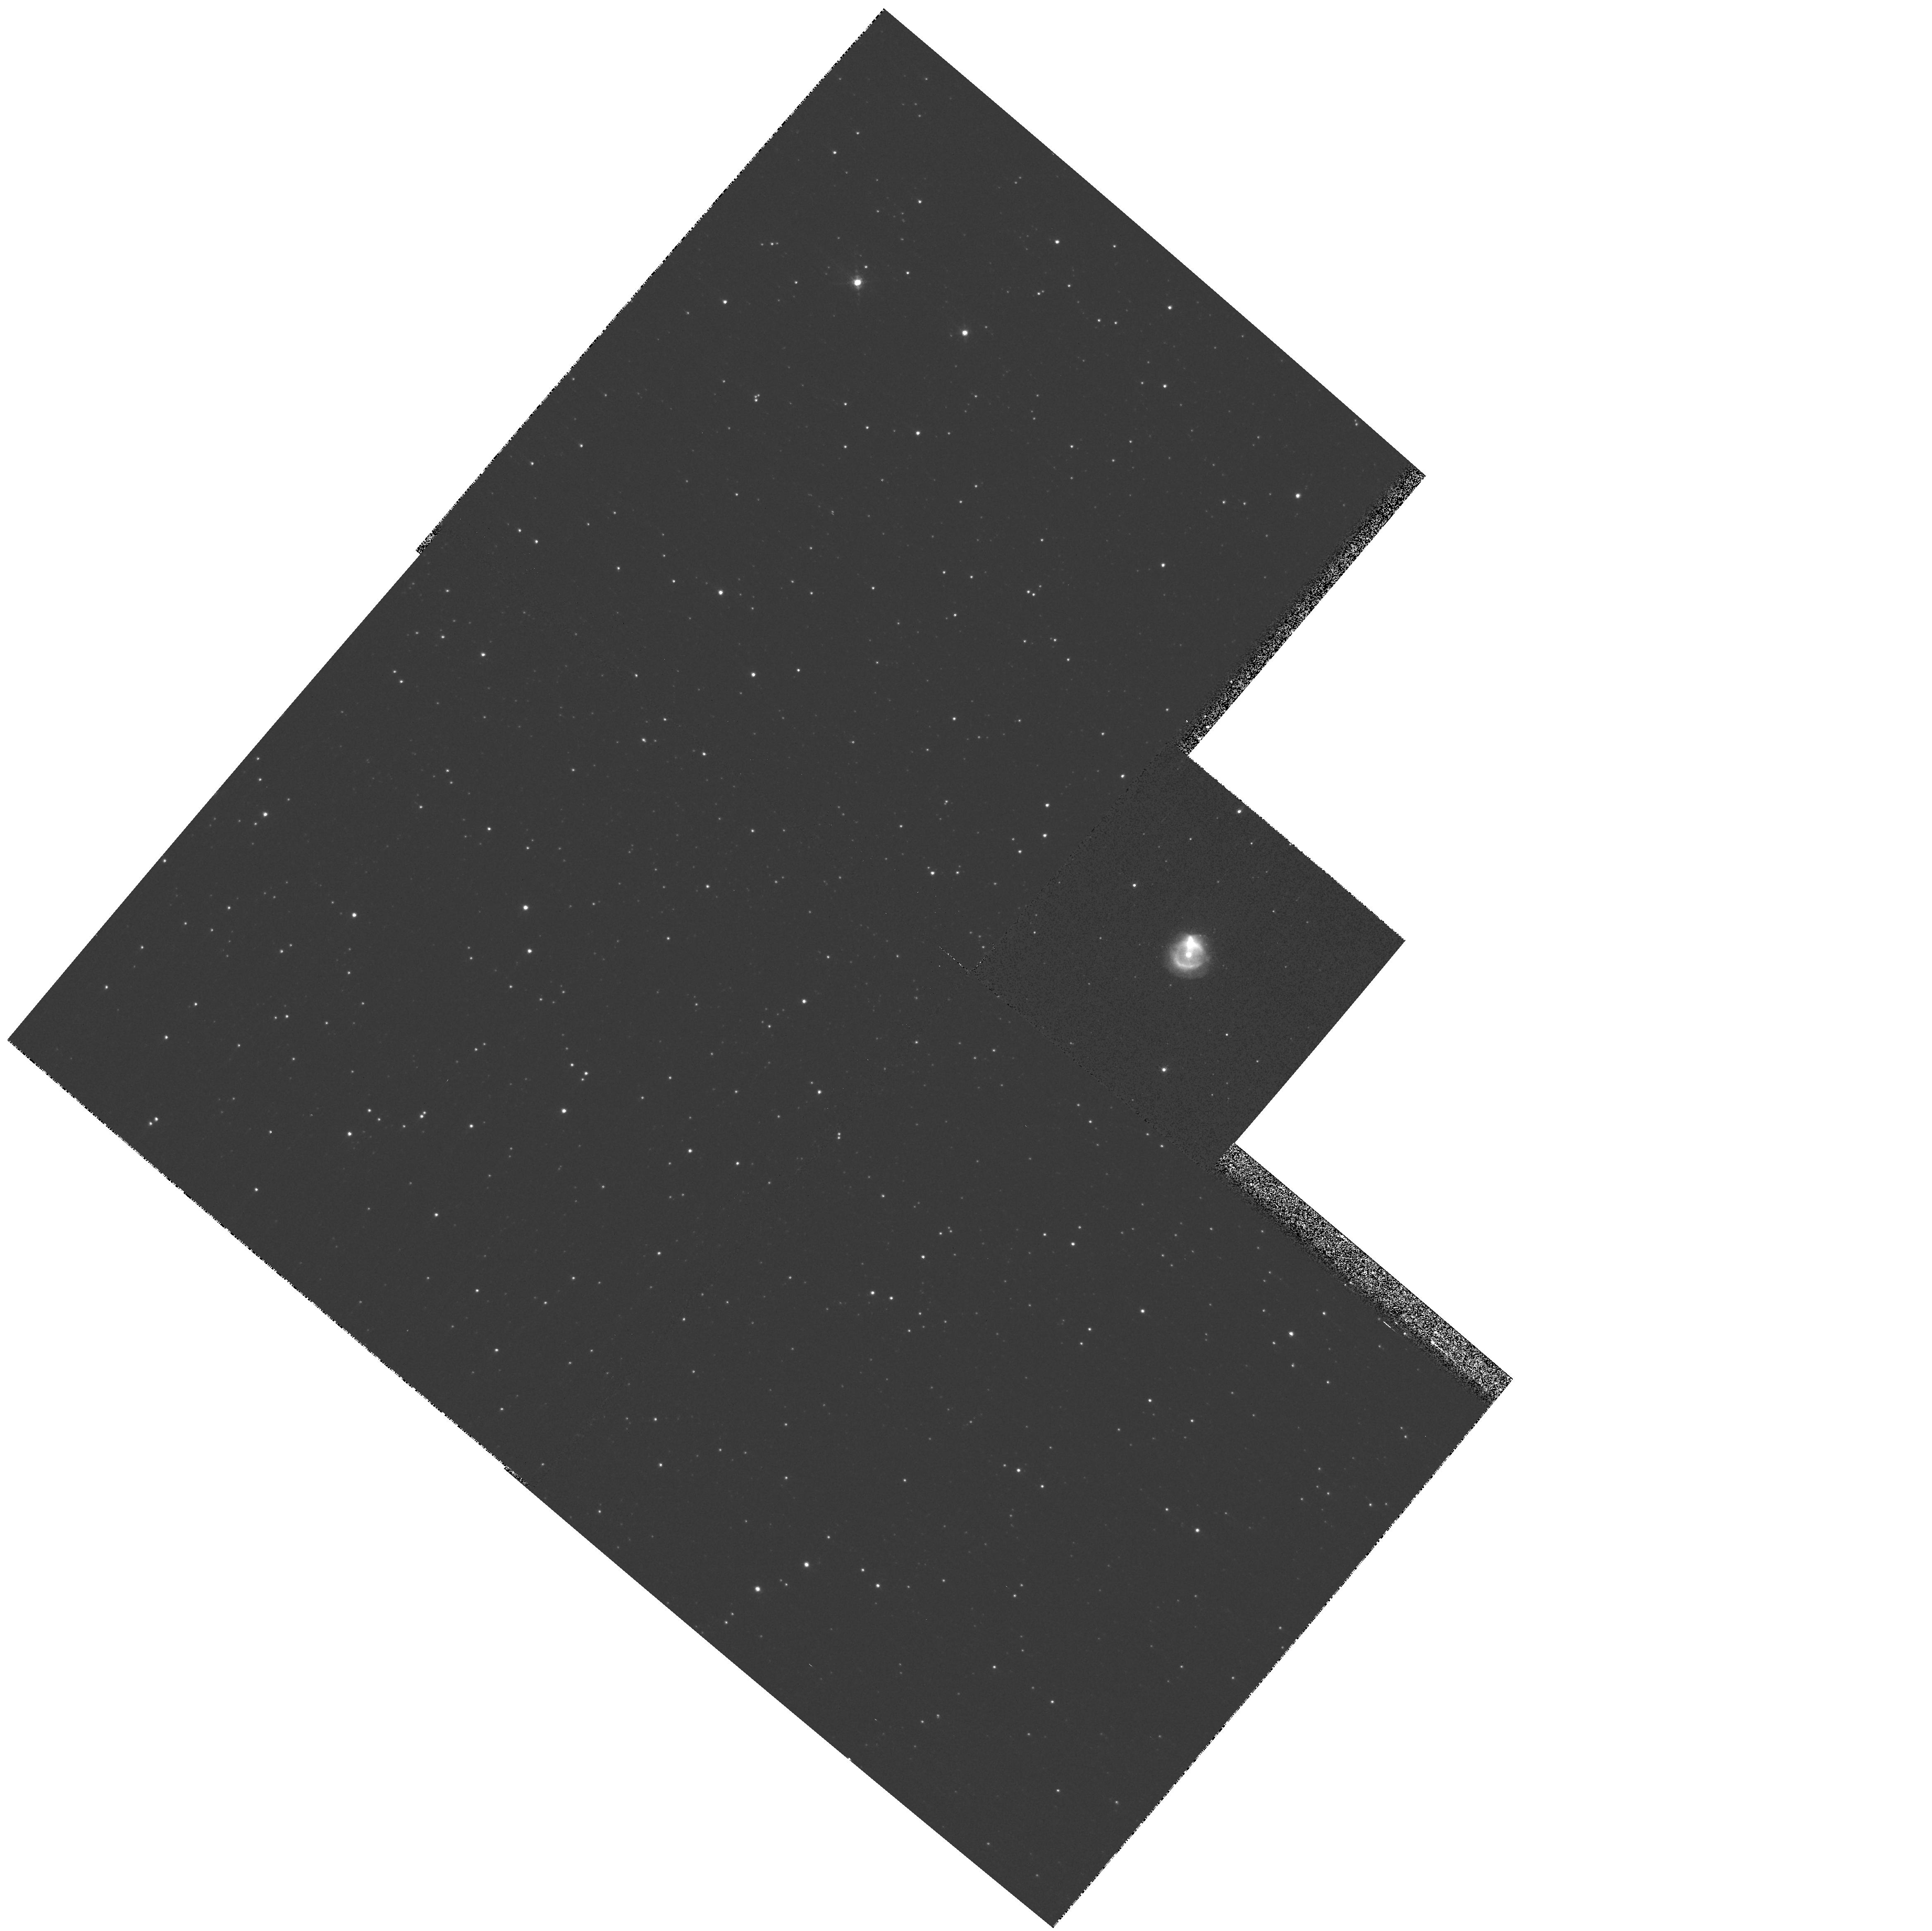
Target: PNG004.0-03.0
Instrument: WFPC2/PC
Filter: F656N
Exposure: 3 min
Observation ID: hst_9356_59_wfpc2_pc_f656n_u6mg59

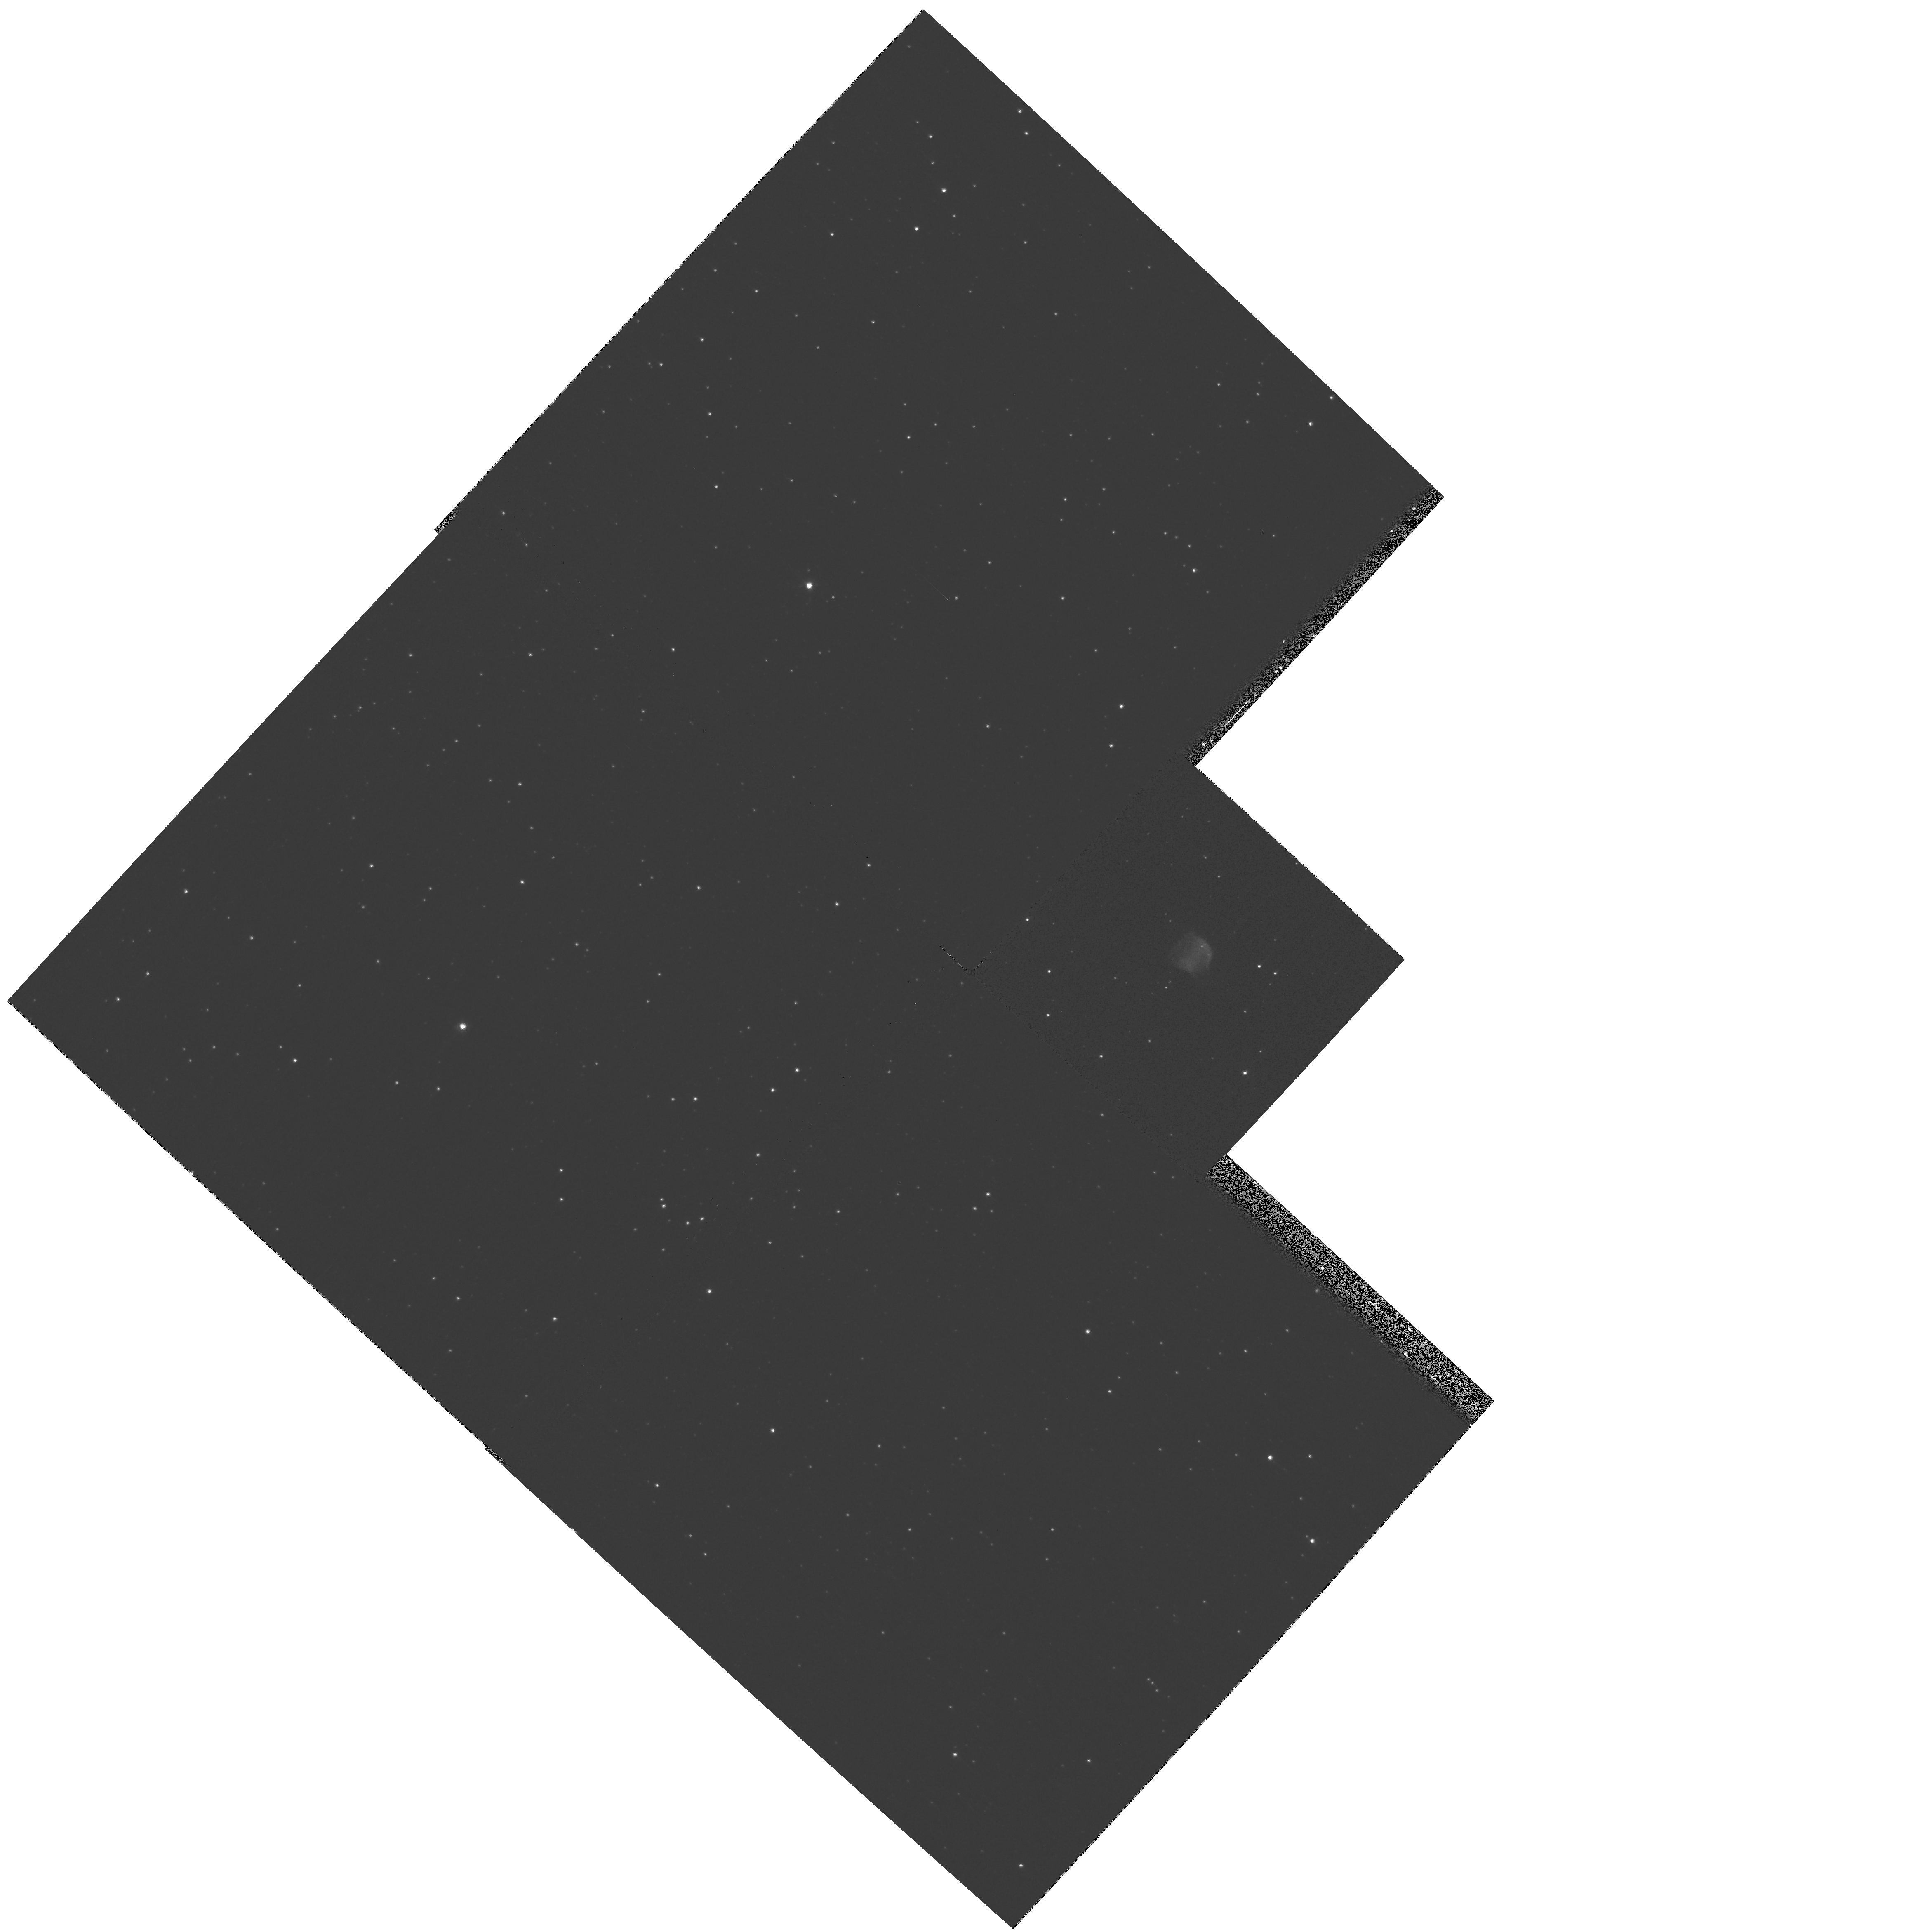
Target: PNG356.1-03.3
Instrument: WFPC2/PC
Filter: F656N
Exposure: 5 min
Observation ID: hst_9356_34_wfpc2_pc_f656n_u6mg34

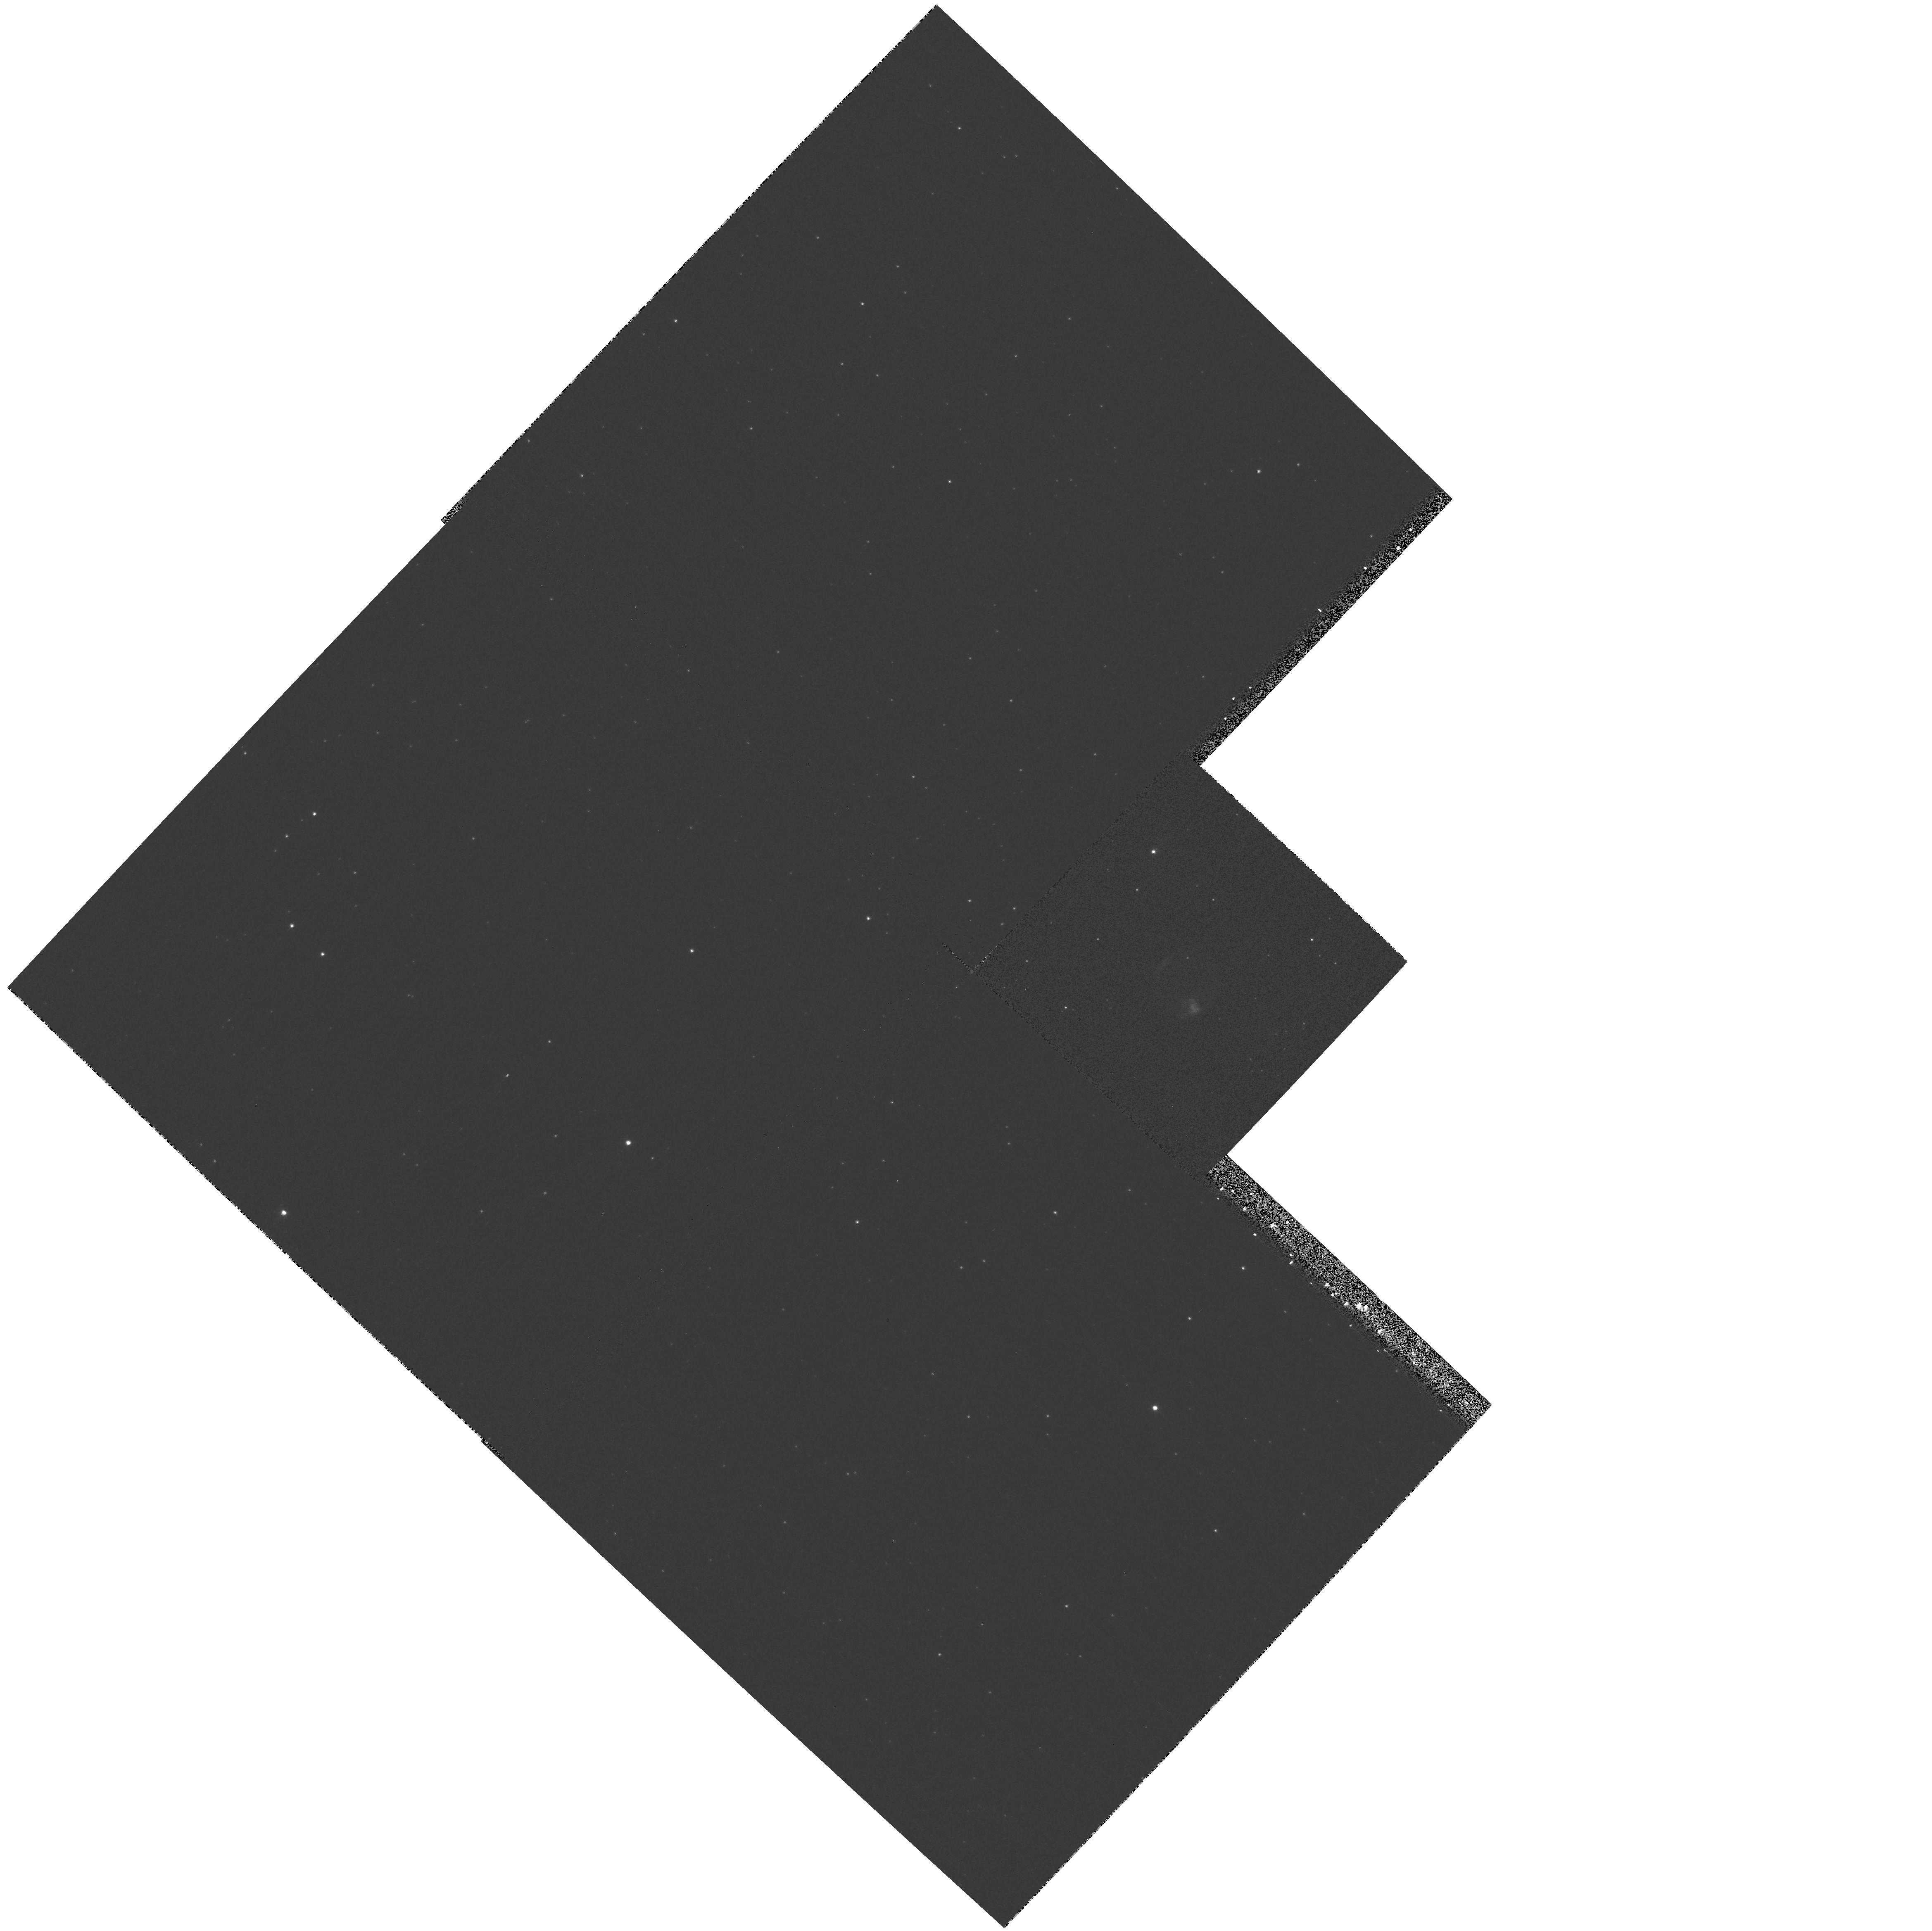
Target: PNG003.9-03.1
Instrument: WFPC2/PC
Filter: F502N
Exposure: 5 min
Observation ID: hst_9356_17_wfpc2_pc_f502n_u6mg17

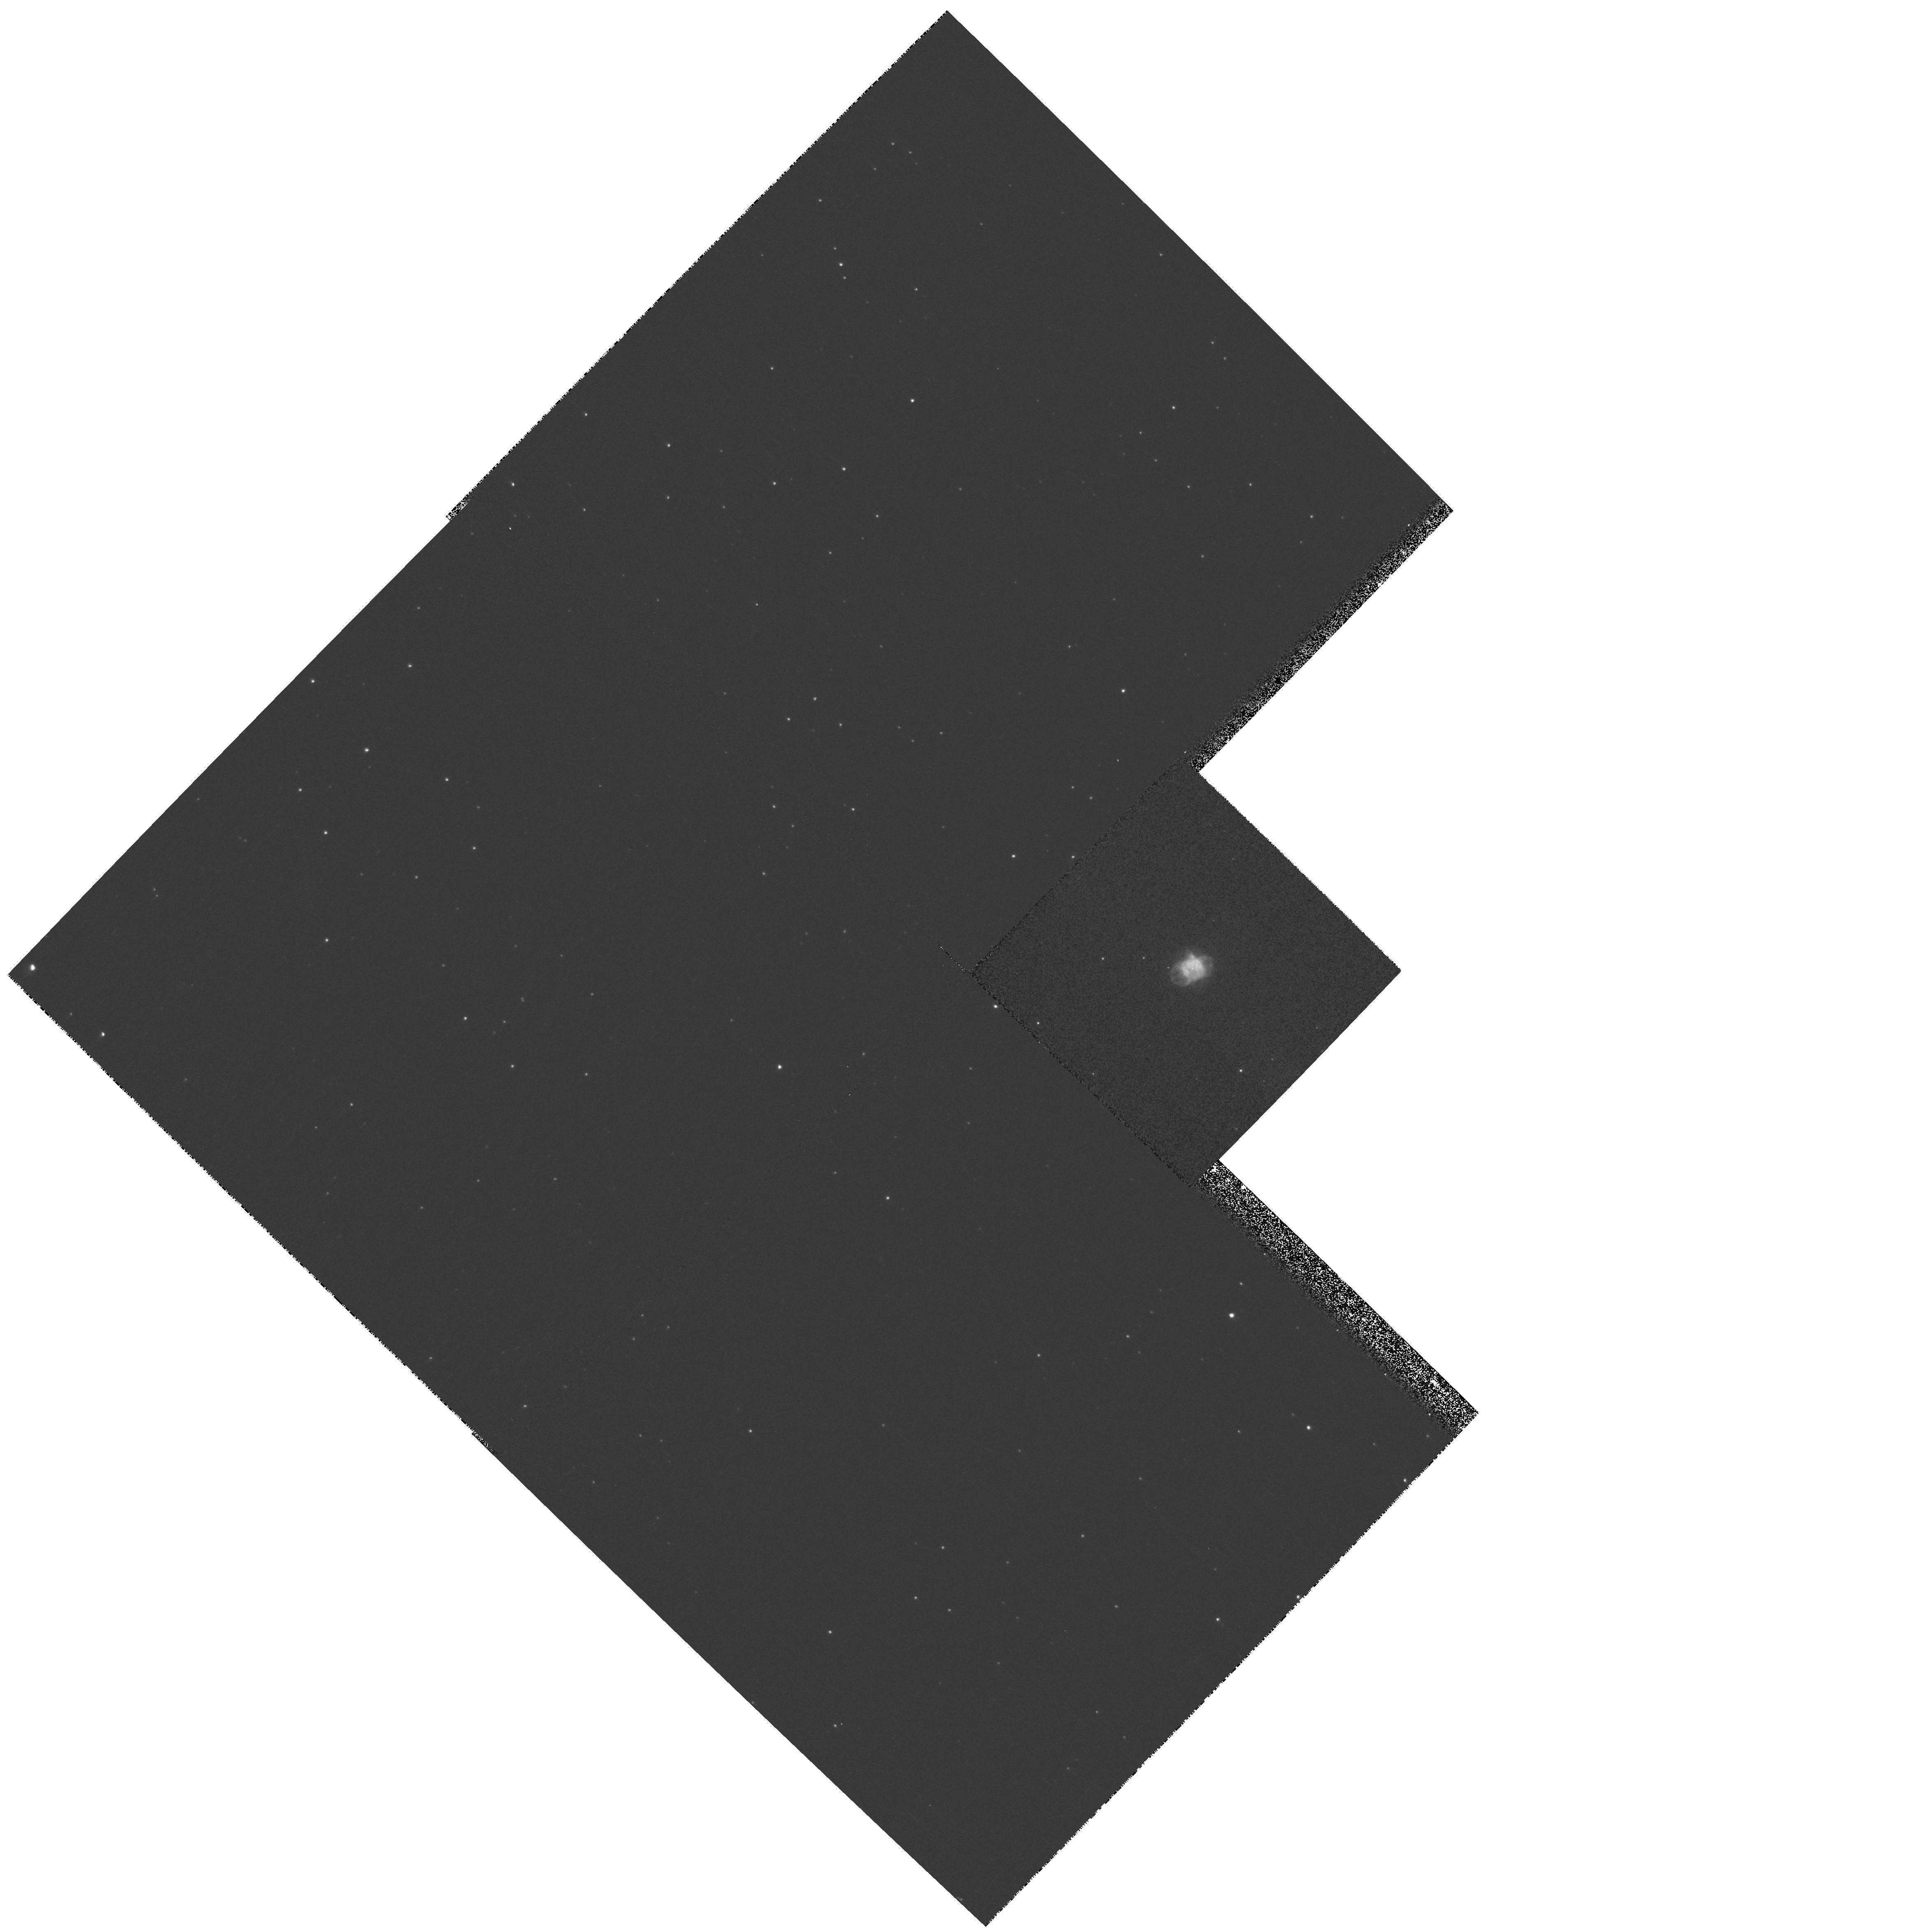
Target: PNG006.3+04.4
Instrument: WFPC2/PC
Filter: F656N
Exposure: 5 min
Observation ID: hst_9356_60_wfpc2_pc_f656n_u6mg60

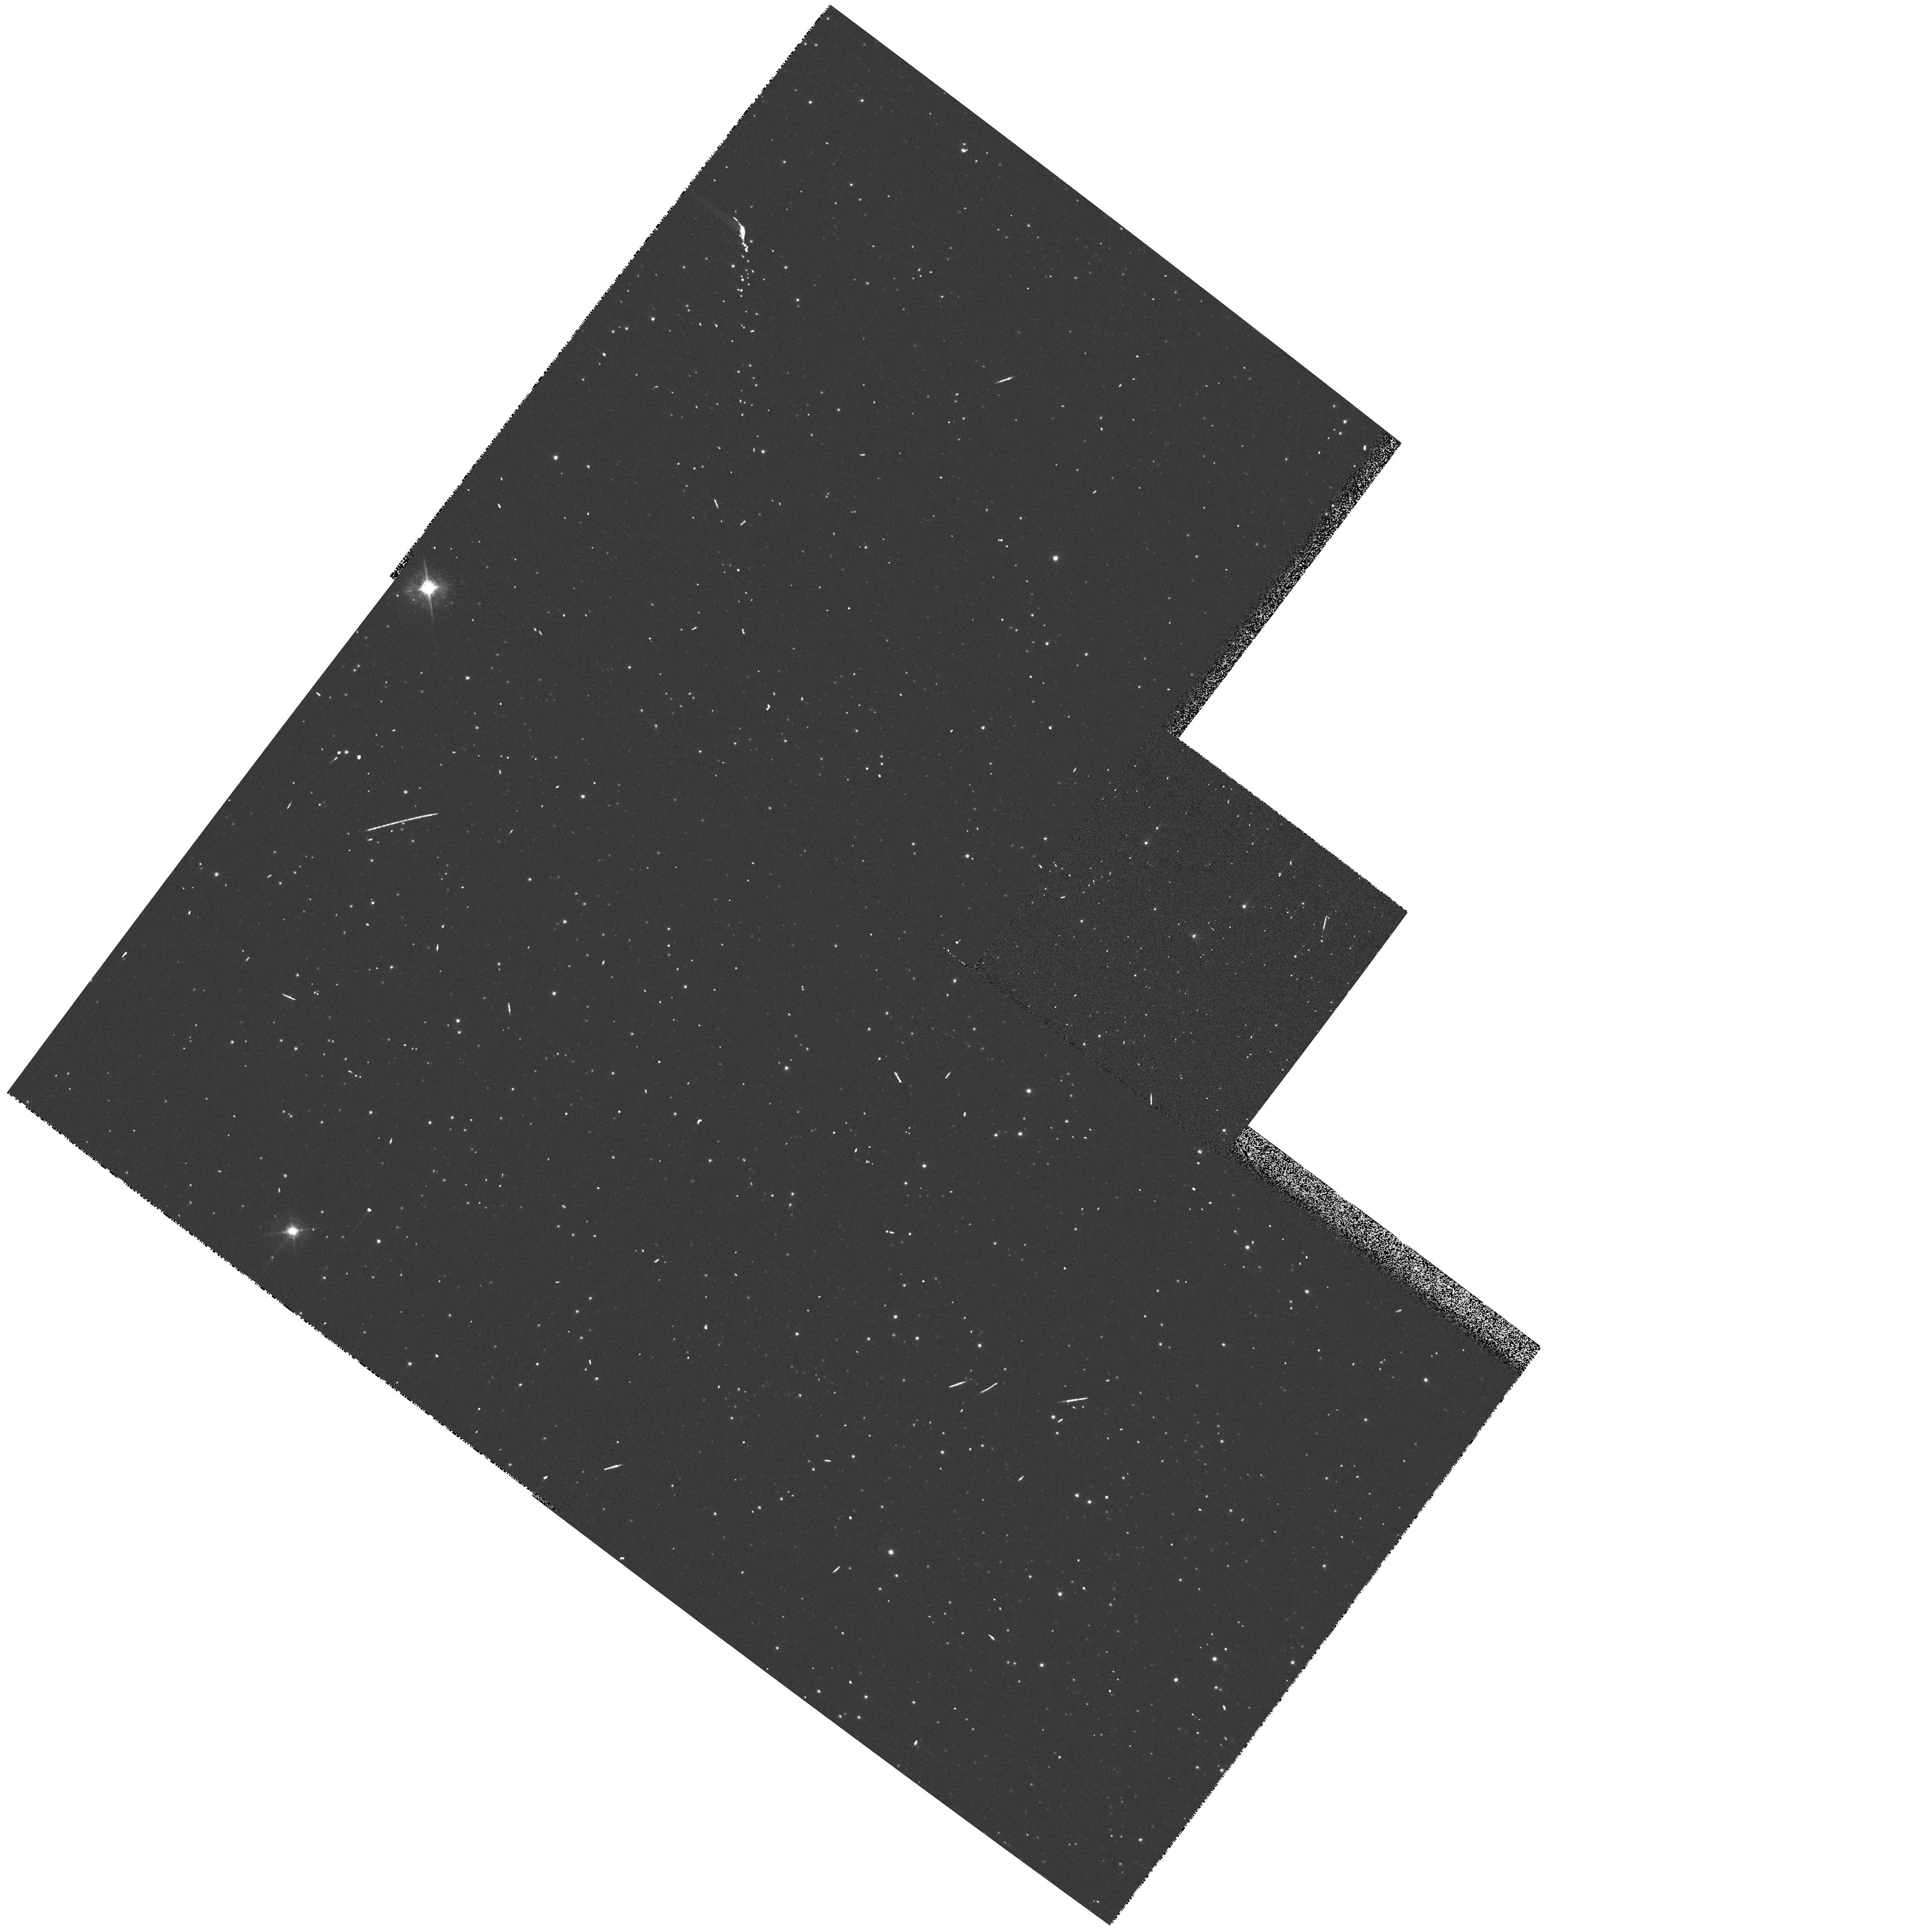
Target: PNG356.9+04.4
Instrument: WFPC2/PC
Filter: F547M
Exposure: 1 min
Observation ID: hst_9356_56_wfpc2_pc_f547m_u6mg56

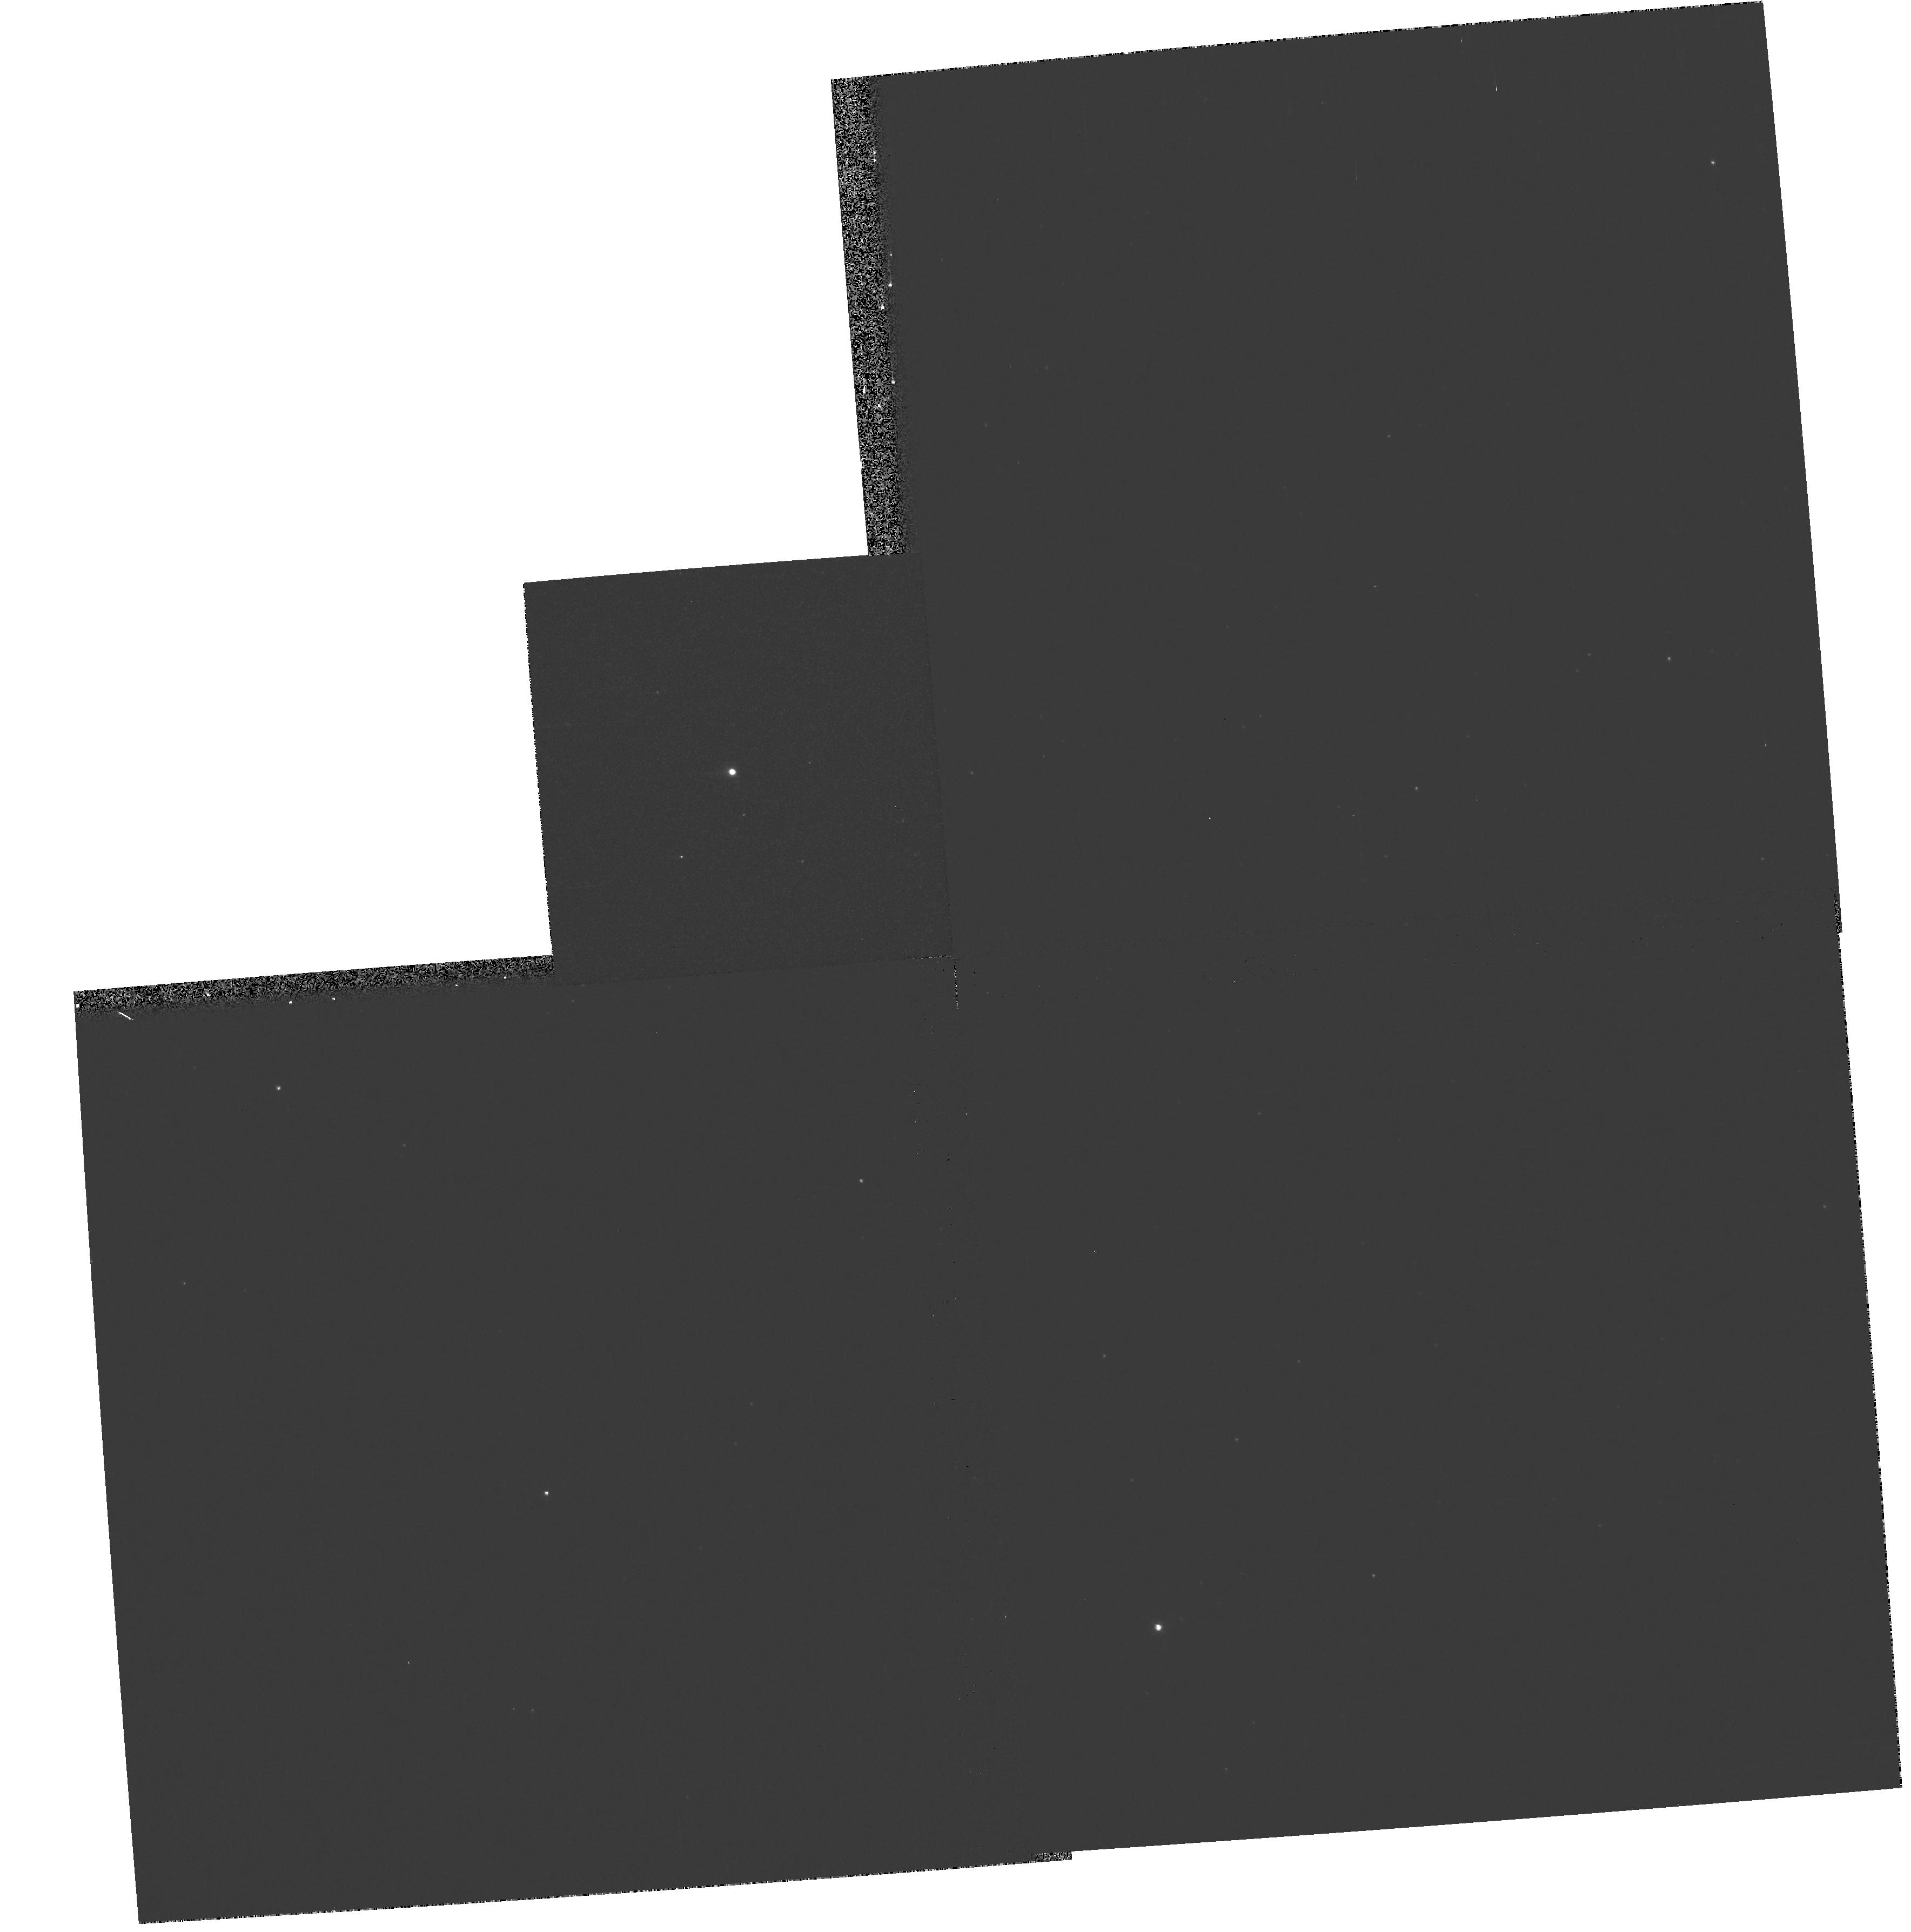
Target: PNG355.9+03.6
Instrument: WFPC2/PC
Filter: F502N
Exposure: 5 min
Observation ID: hst_9356_33_wfpc2_pc_f502n_u6mg33

SNAPSHOT survey of the Planetary Nebulae population of the Galactic Bulge (PI: Zijlstra, Albert)

The spectacular structures seen in HST images of planetary nebulae (PNe) are generally accepted as originating from hydrodynamical interactions between stellar winds: the interacting-stellar wind model (ISW). Traditionally, the shaping is thought to occur after the star becomes hot enough to ionize the PN. But recent HST images indicate that the shaping may occur earlier, and the newer GISW model puts the shaping during the pre-planetary nebula evolution. The relative importance of both models is not known: GISW shaping will account for some fraction of PNe, but estimates range from 15--100\ during the PN phase, especially for the youngest PNe. We here propose an HST SNAPshot survey of compact PNe in the Galactic Bulge, to test these predictions. The Bulge provides the only PNe population for which progenitor masses are known and nebular ages can be measured. In support of these HST measurements we have already measured velocity fields and emission line fluxes. The survey will give an unbiassed sampling of morphologies, and allow evolutionary sequences to be determined to test the ISW versus the GISW model. By-products of the survey will be the determination of nebular masses, diameters and filling factors. We will also obtain the White Dwarf mass distribution in the Bulge, and the initial-final mass function for low-mass stars.